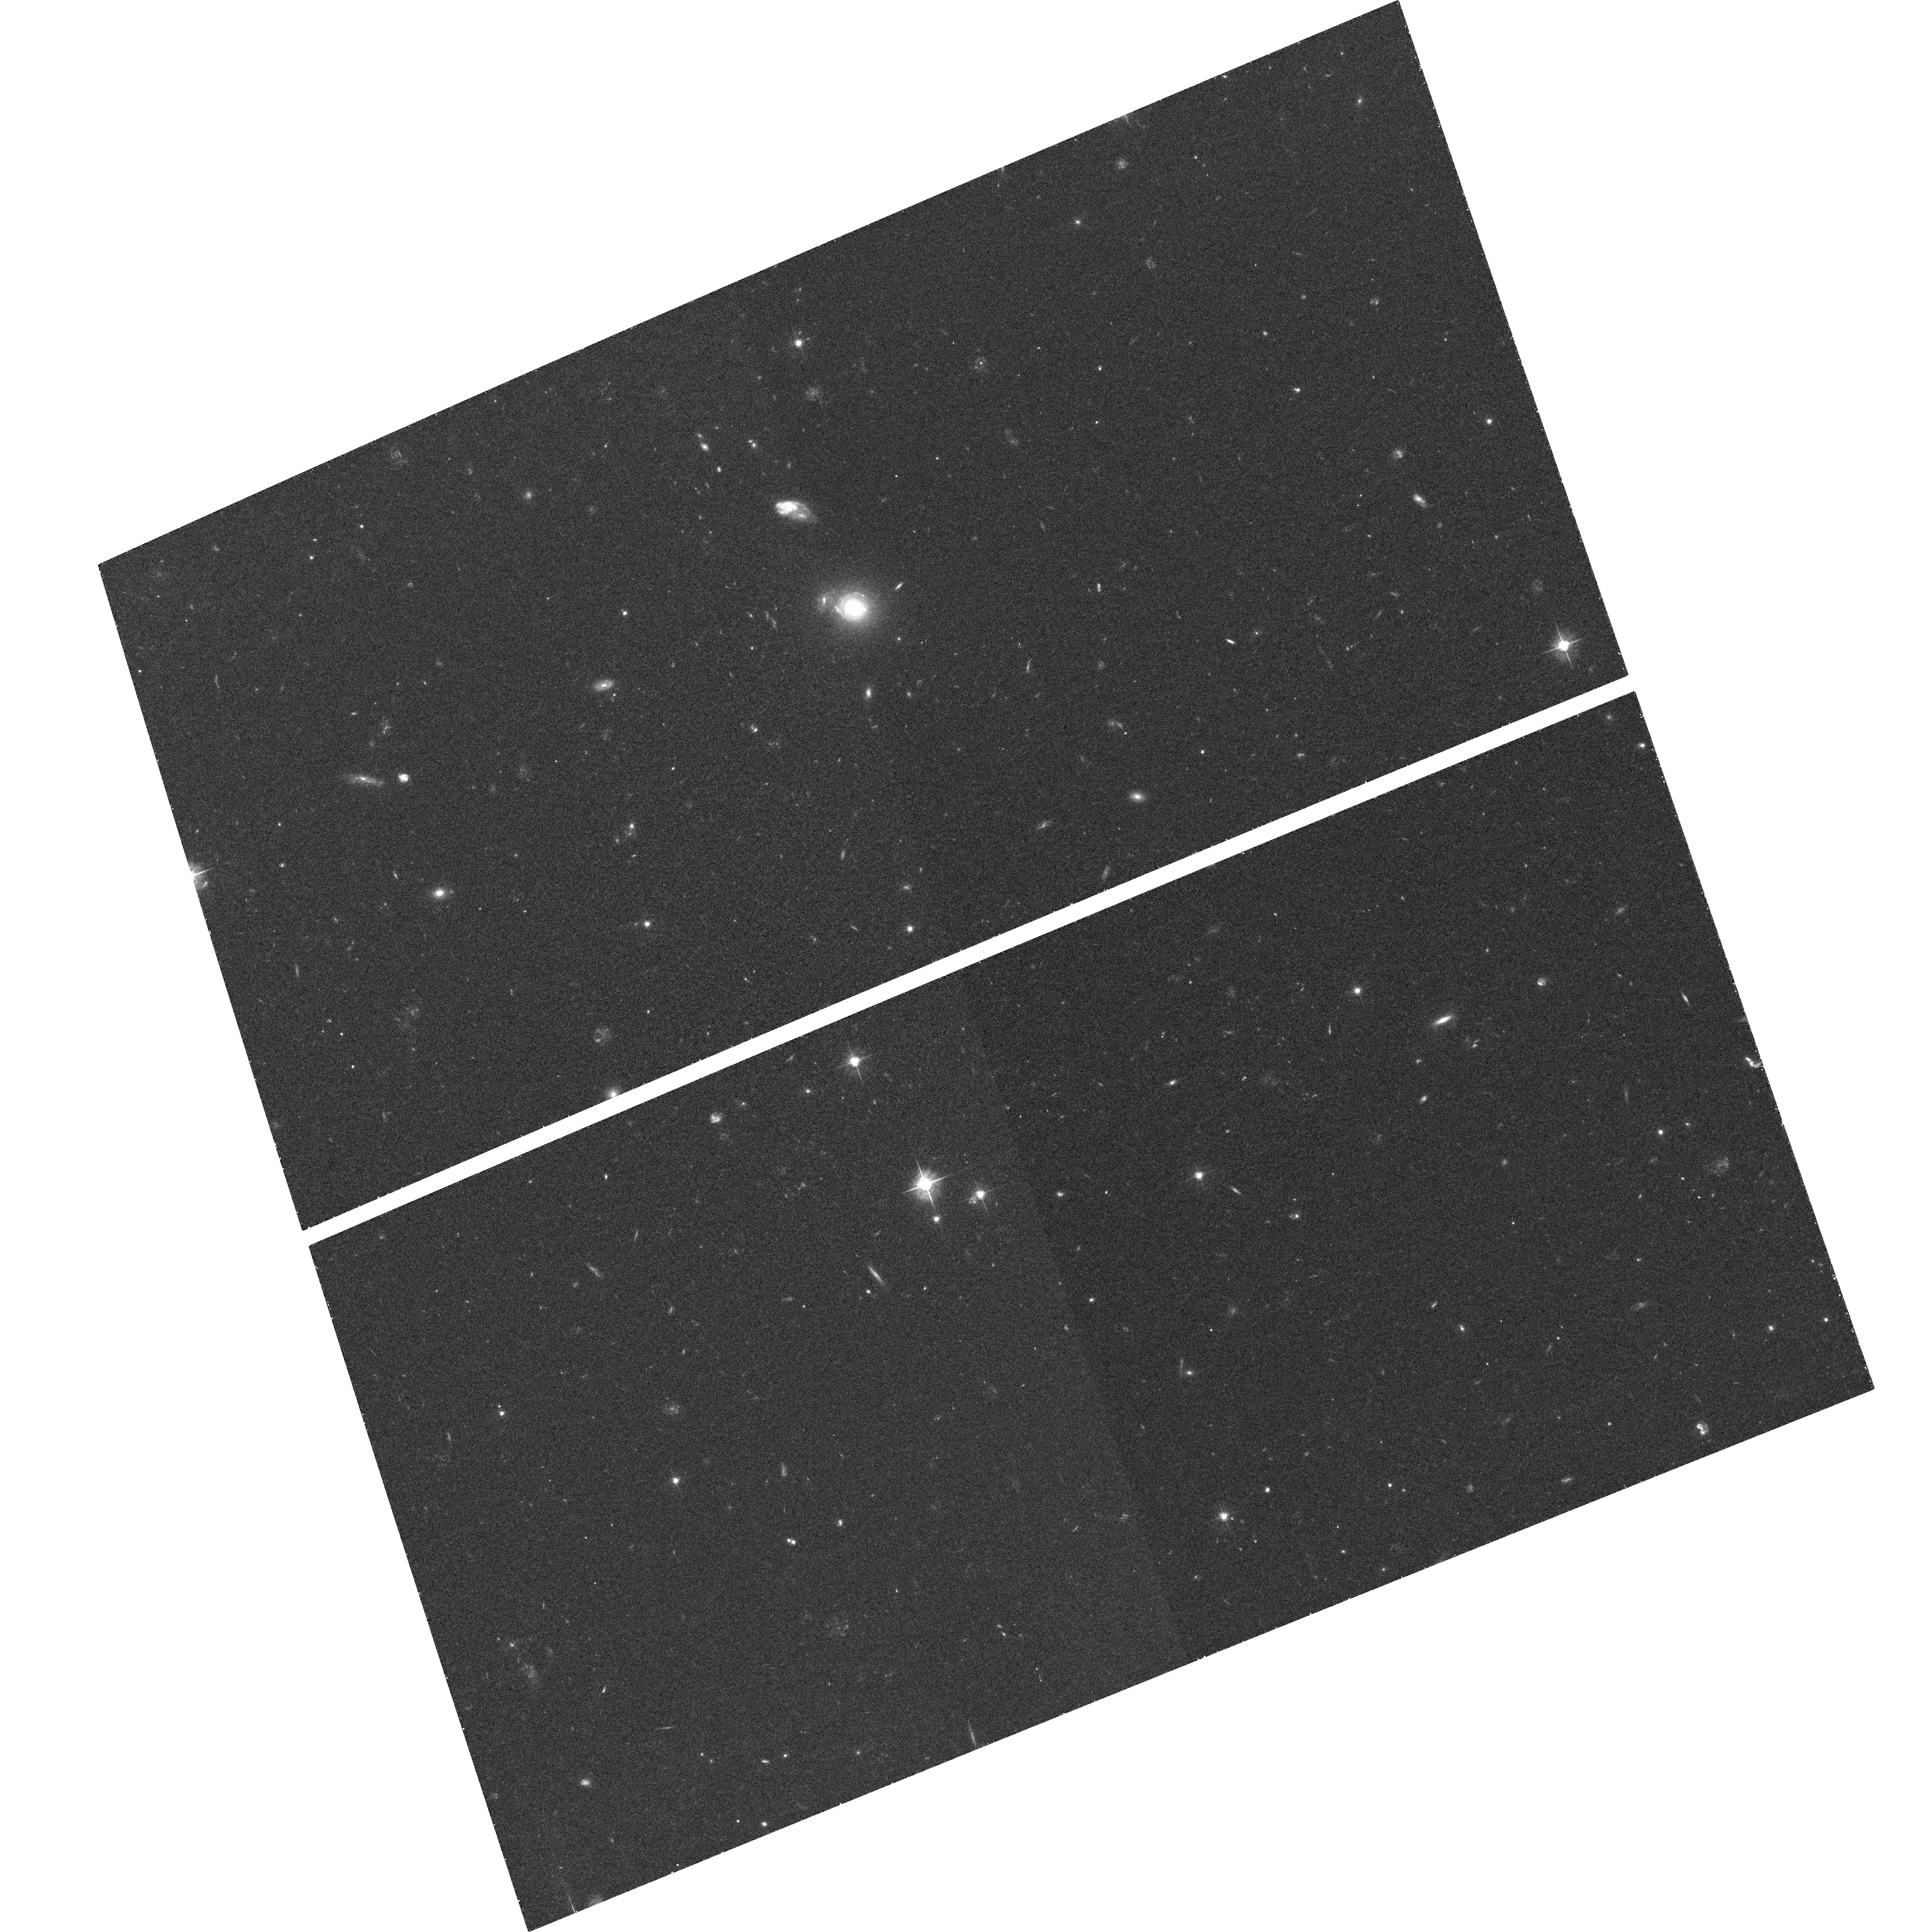
Target: GAL-0626-52057-518
Instrument: ACS/WFC
Filter: F555W
Exposure: 39 min
Observation ID: hst_10494_06_acs_wfc_f555w_j9c706

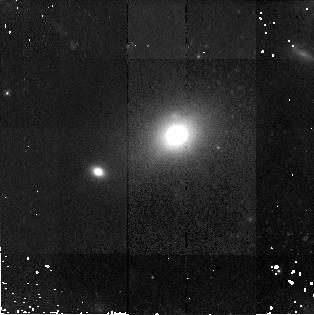
Target: GAL-0722-52224-442
Instrument: NICMOS/NIC2
Filter: F160W
Exposure: 43 min
Observation ID: n9c7a0010

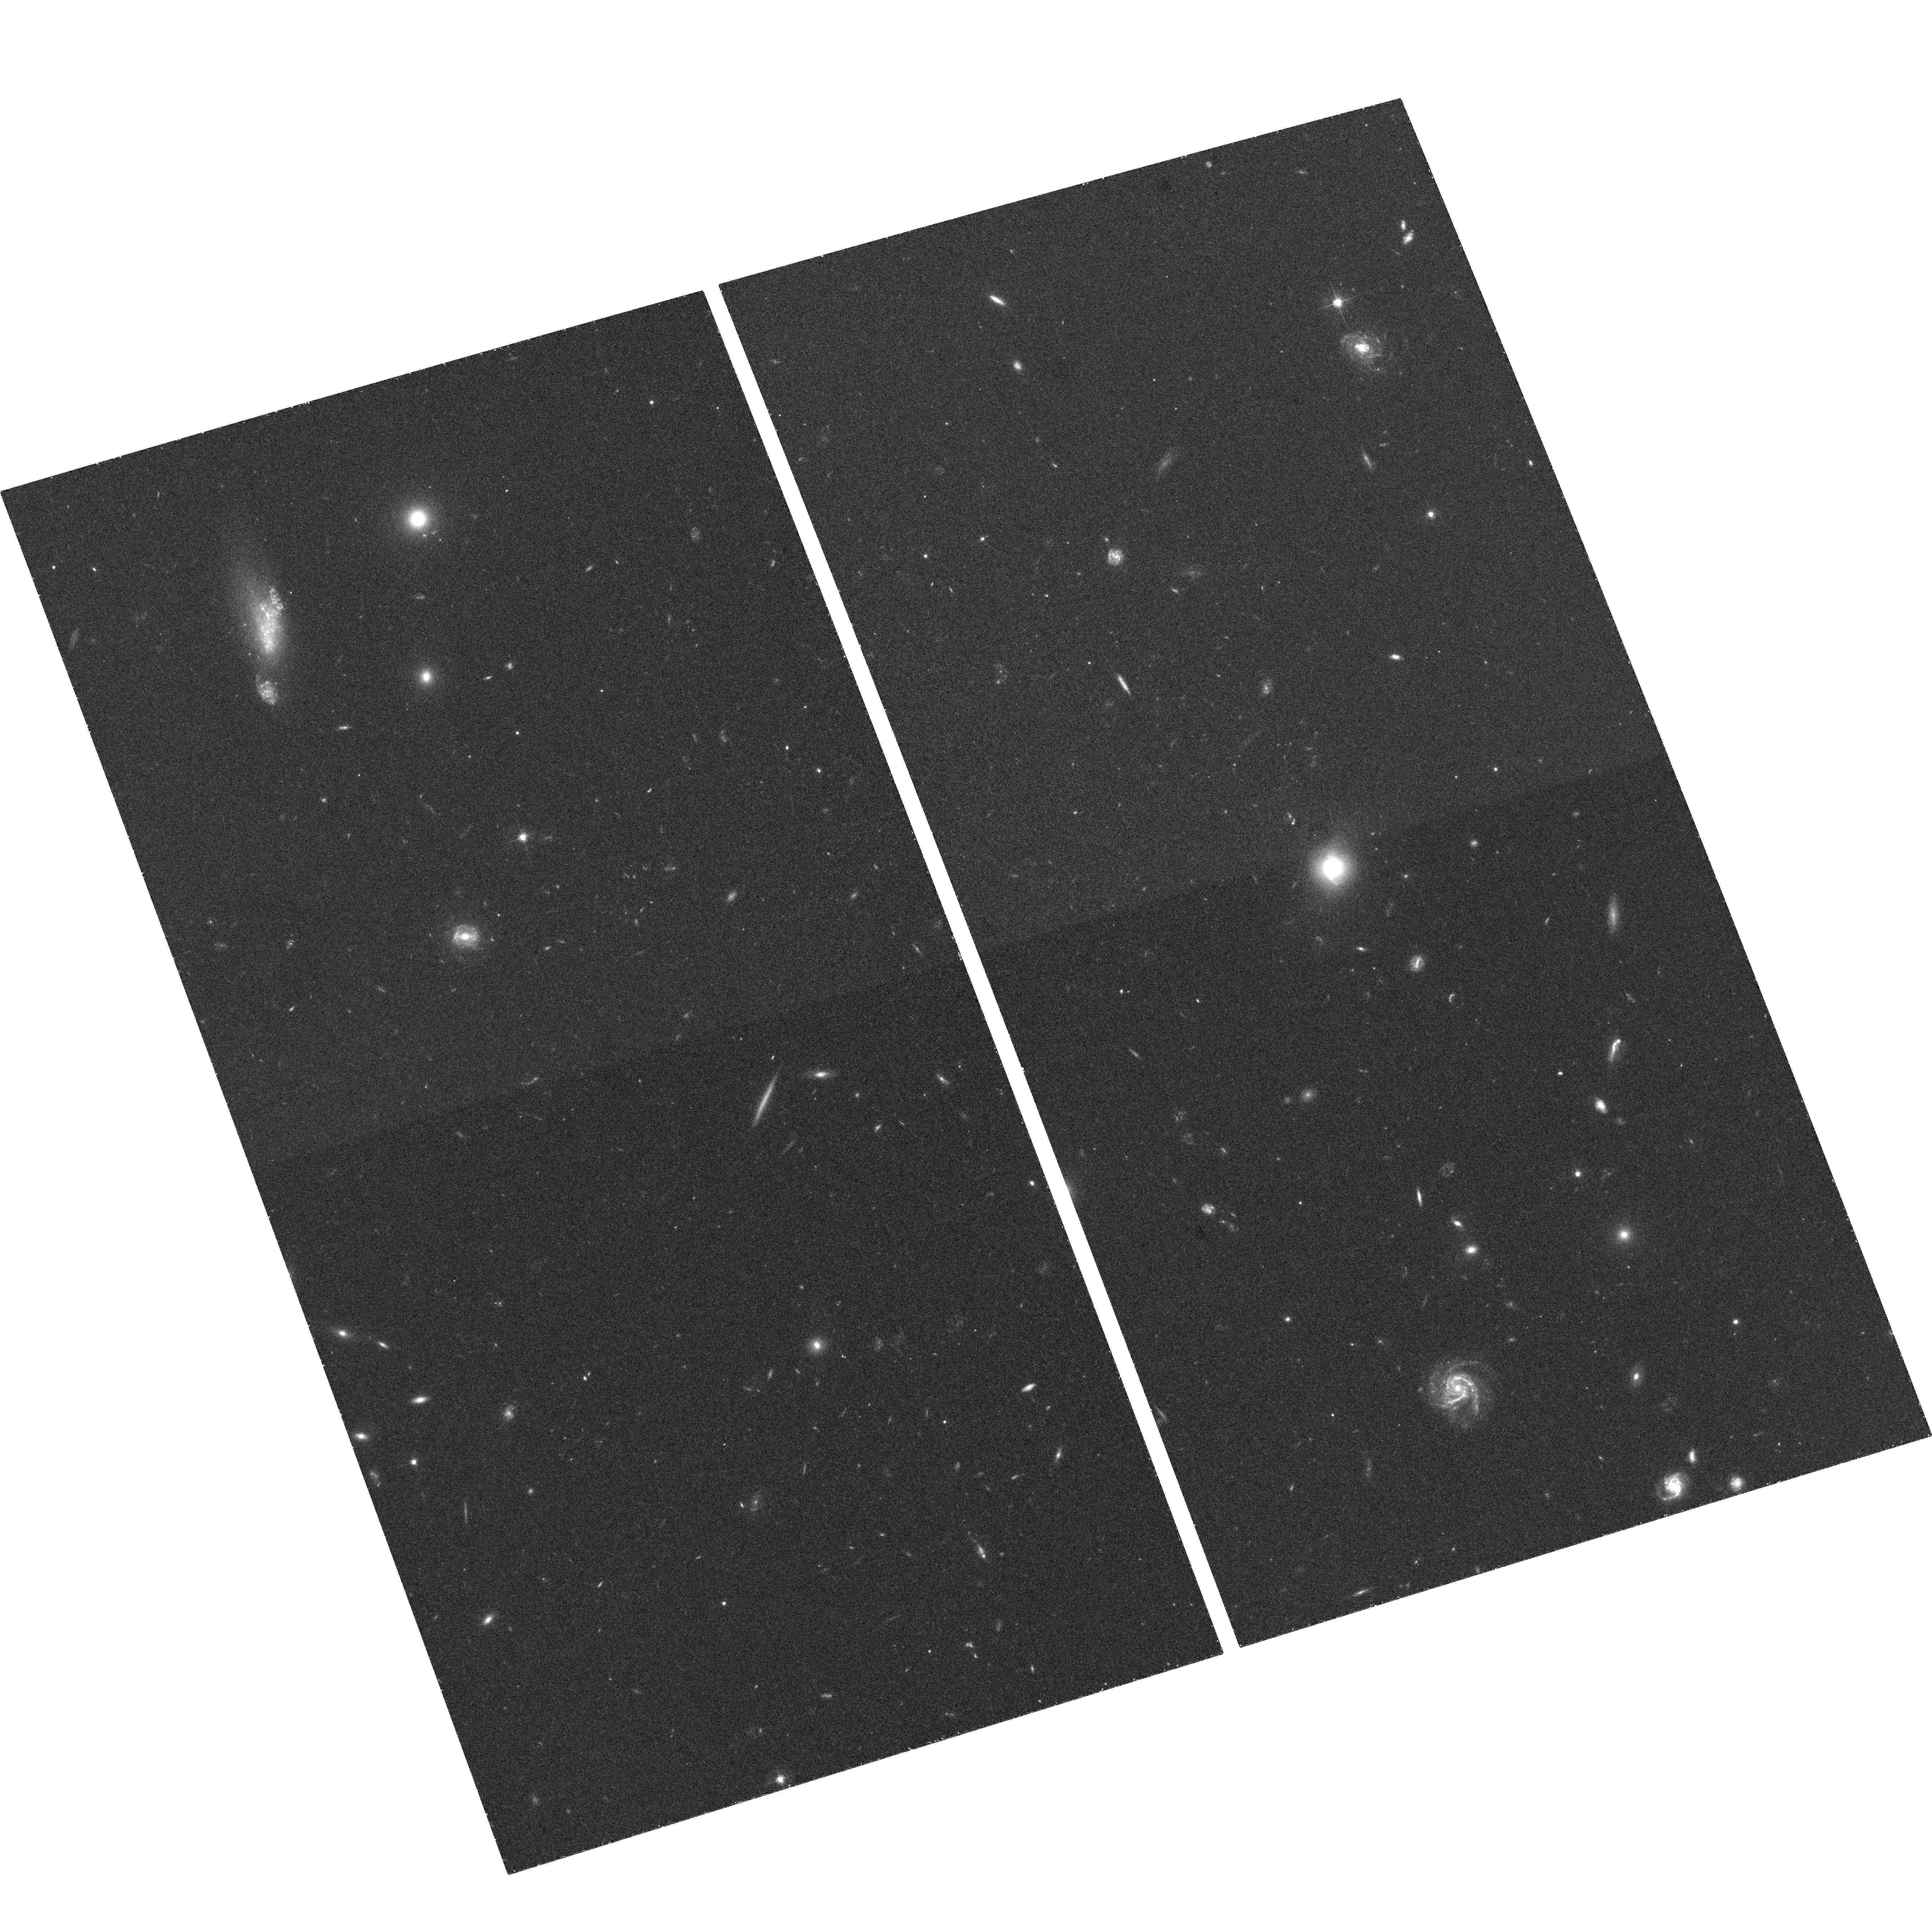
Target: GAL-0847-52426-549
Instrument: ACS/WFC
Filter: F555W
Exposure: 36 min
Observation ID: hst_10494_13_acs_wfc_f555w_j9c713

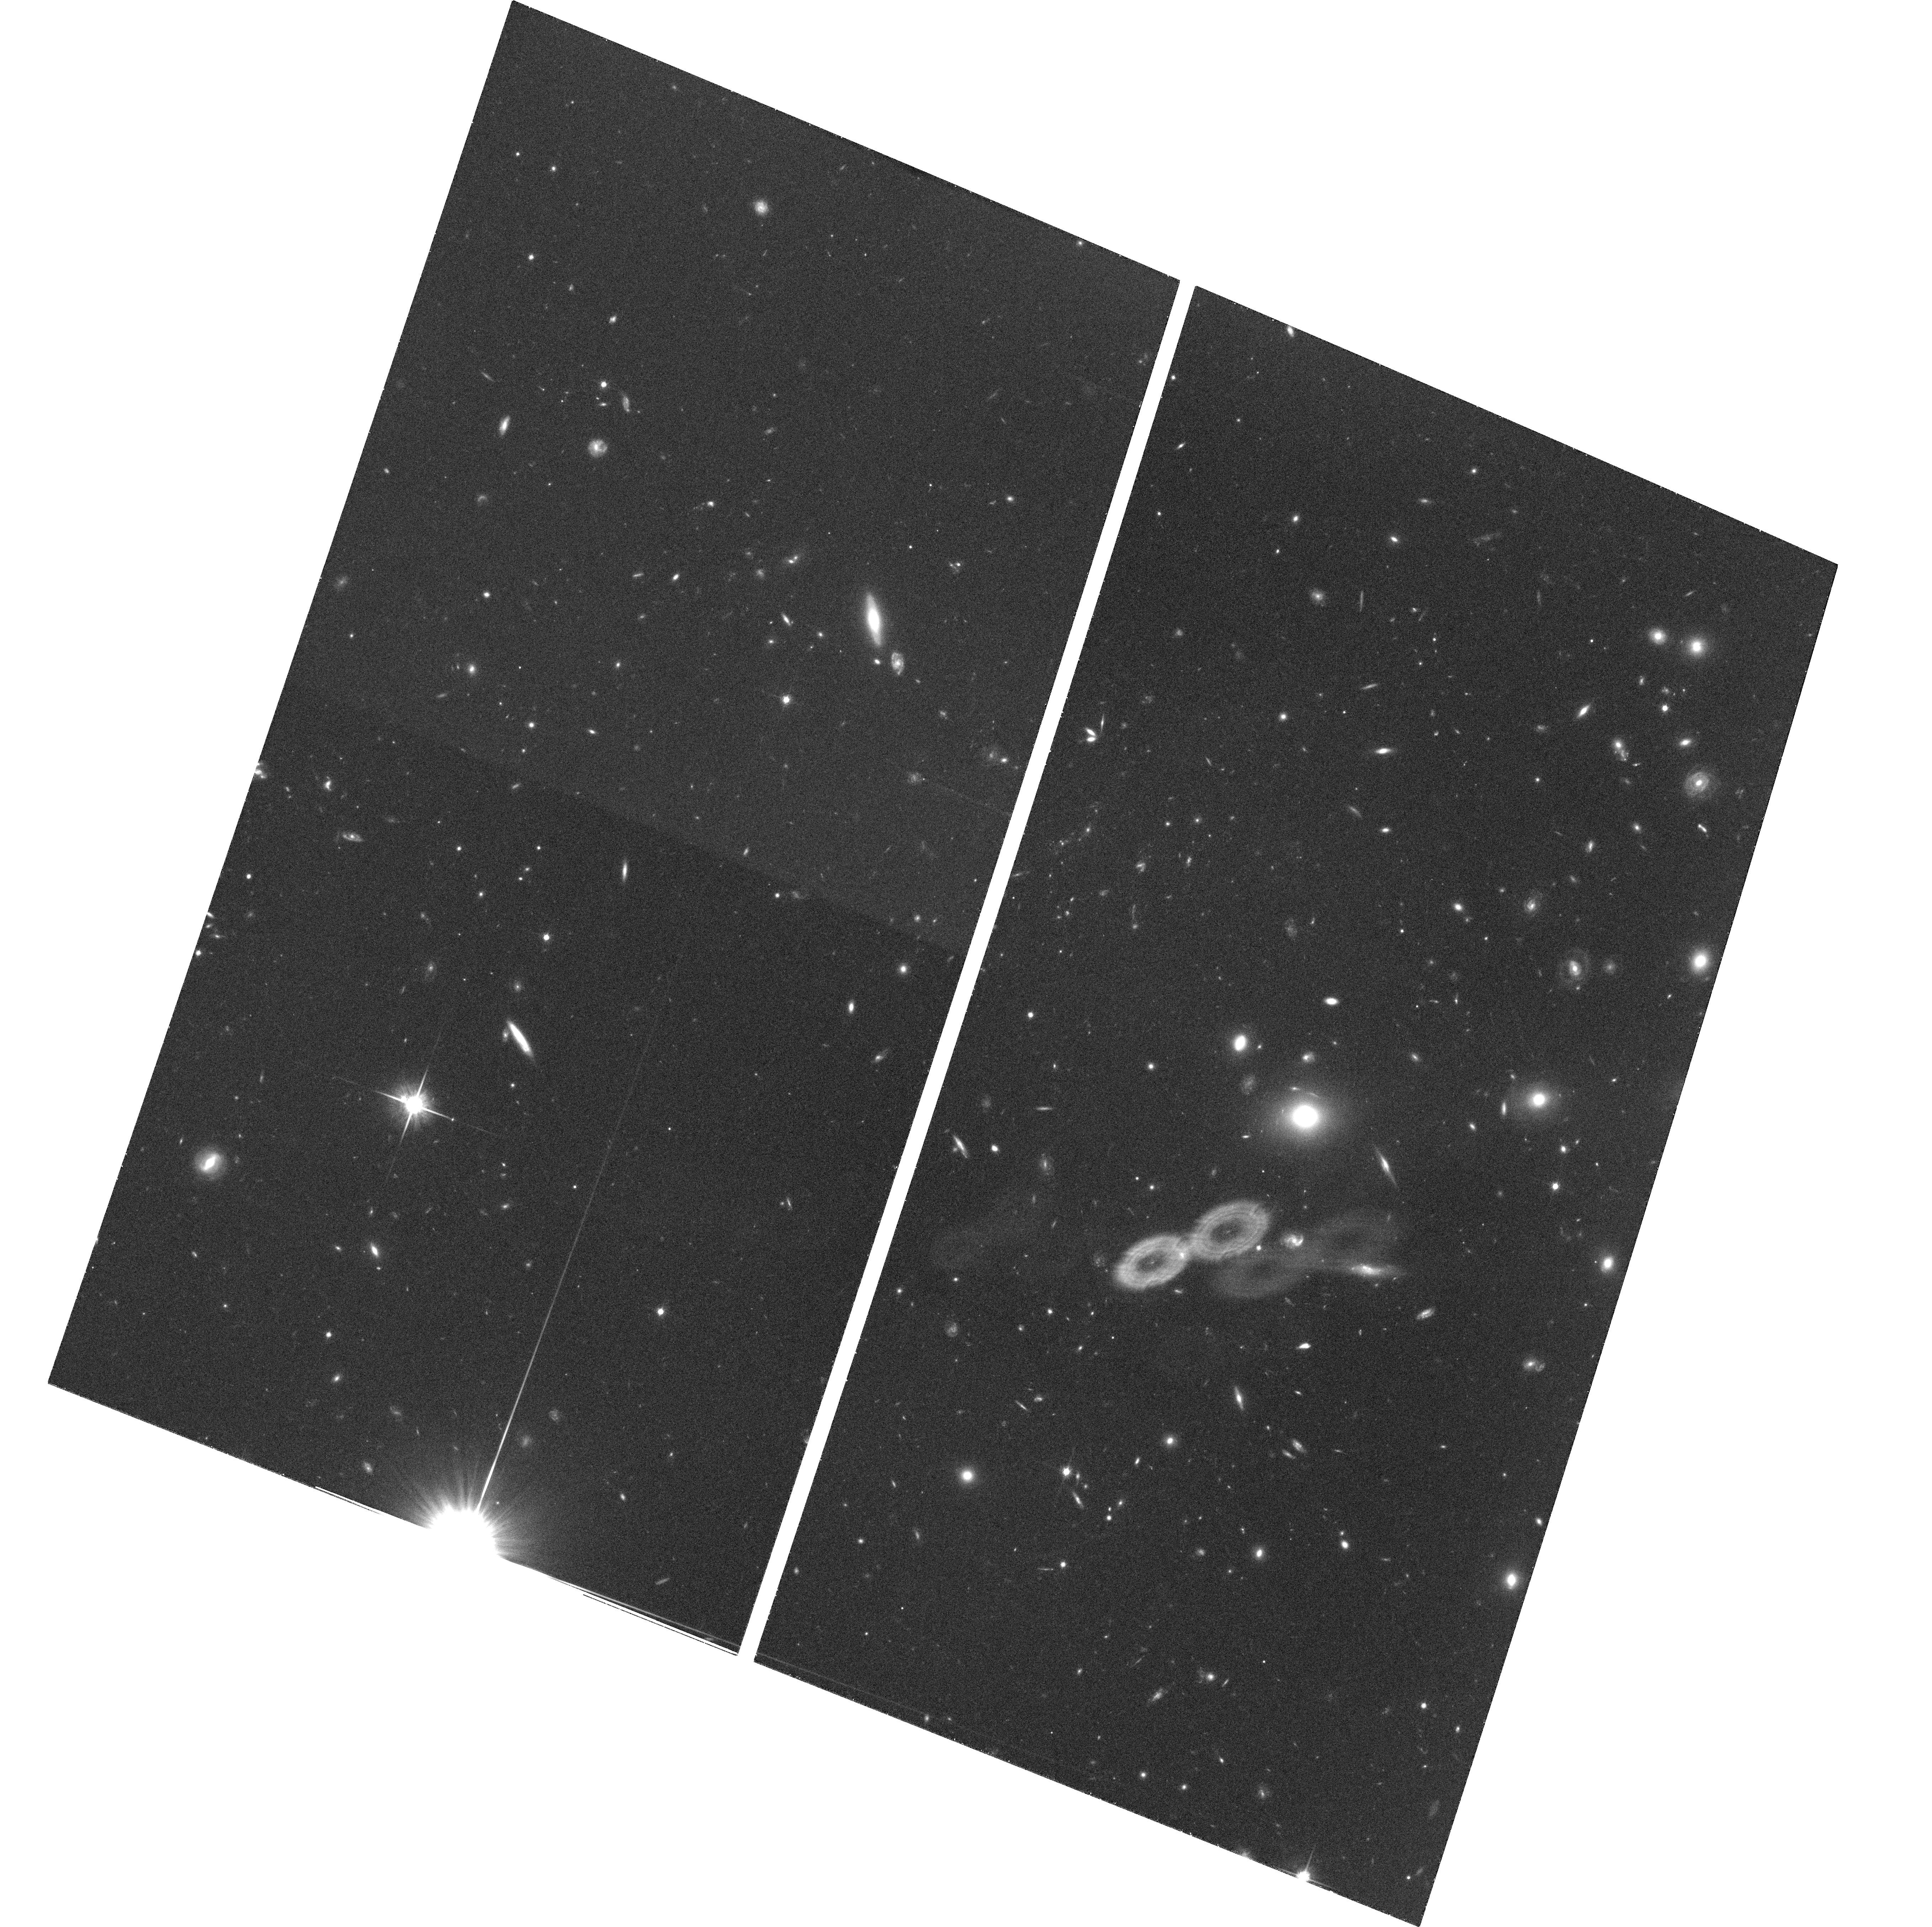
Target: GAL-0677-52606-520
Instrument: ACS/WFC
Filter: F814W
Exposure: 37 min
Observation ID: hst_10494_08_acs_wfc_f814w_j9c708

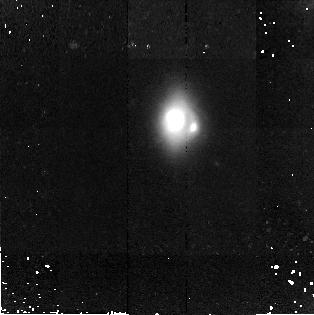
Target: GAL-0572-52289-495
Instrument: NICMOS/NIC2
Filter: F160W
Exposure: 43 min
Observation ID: n9c7a4010

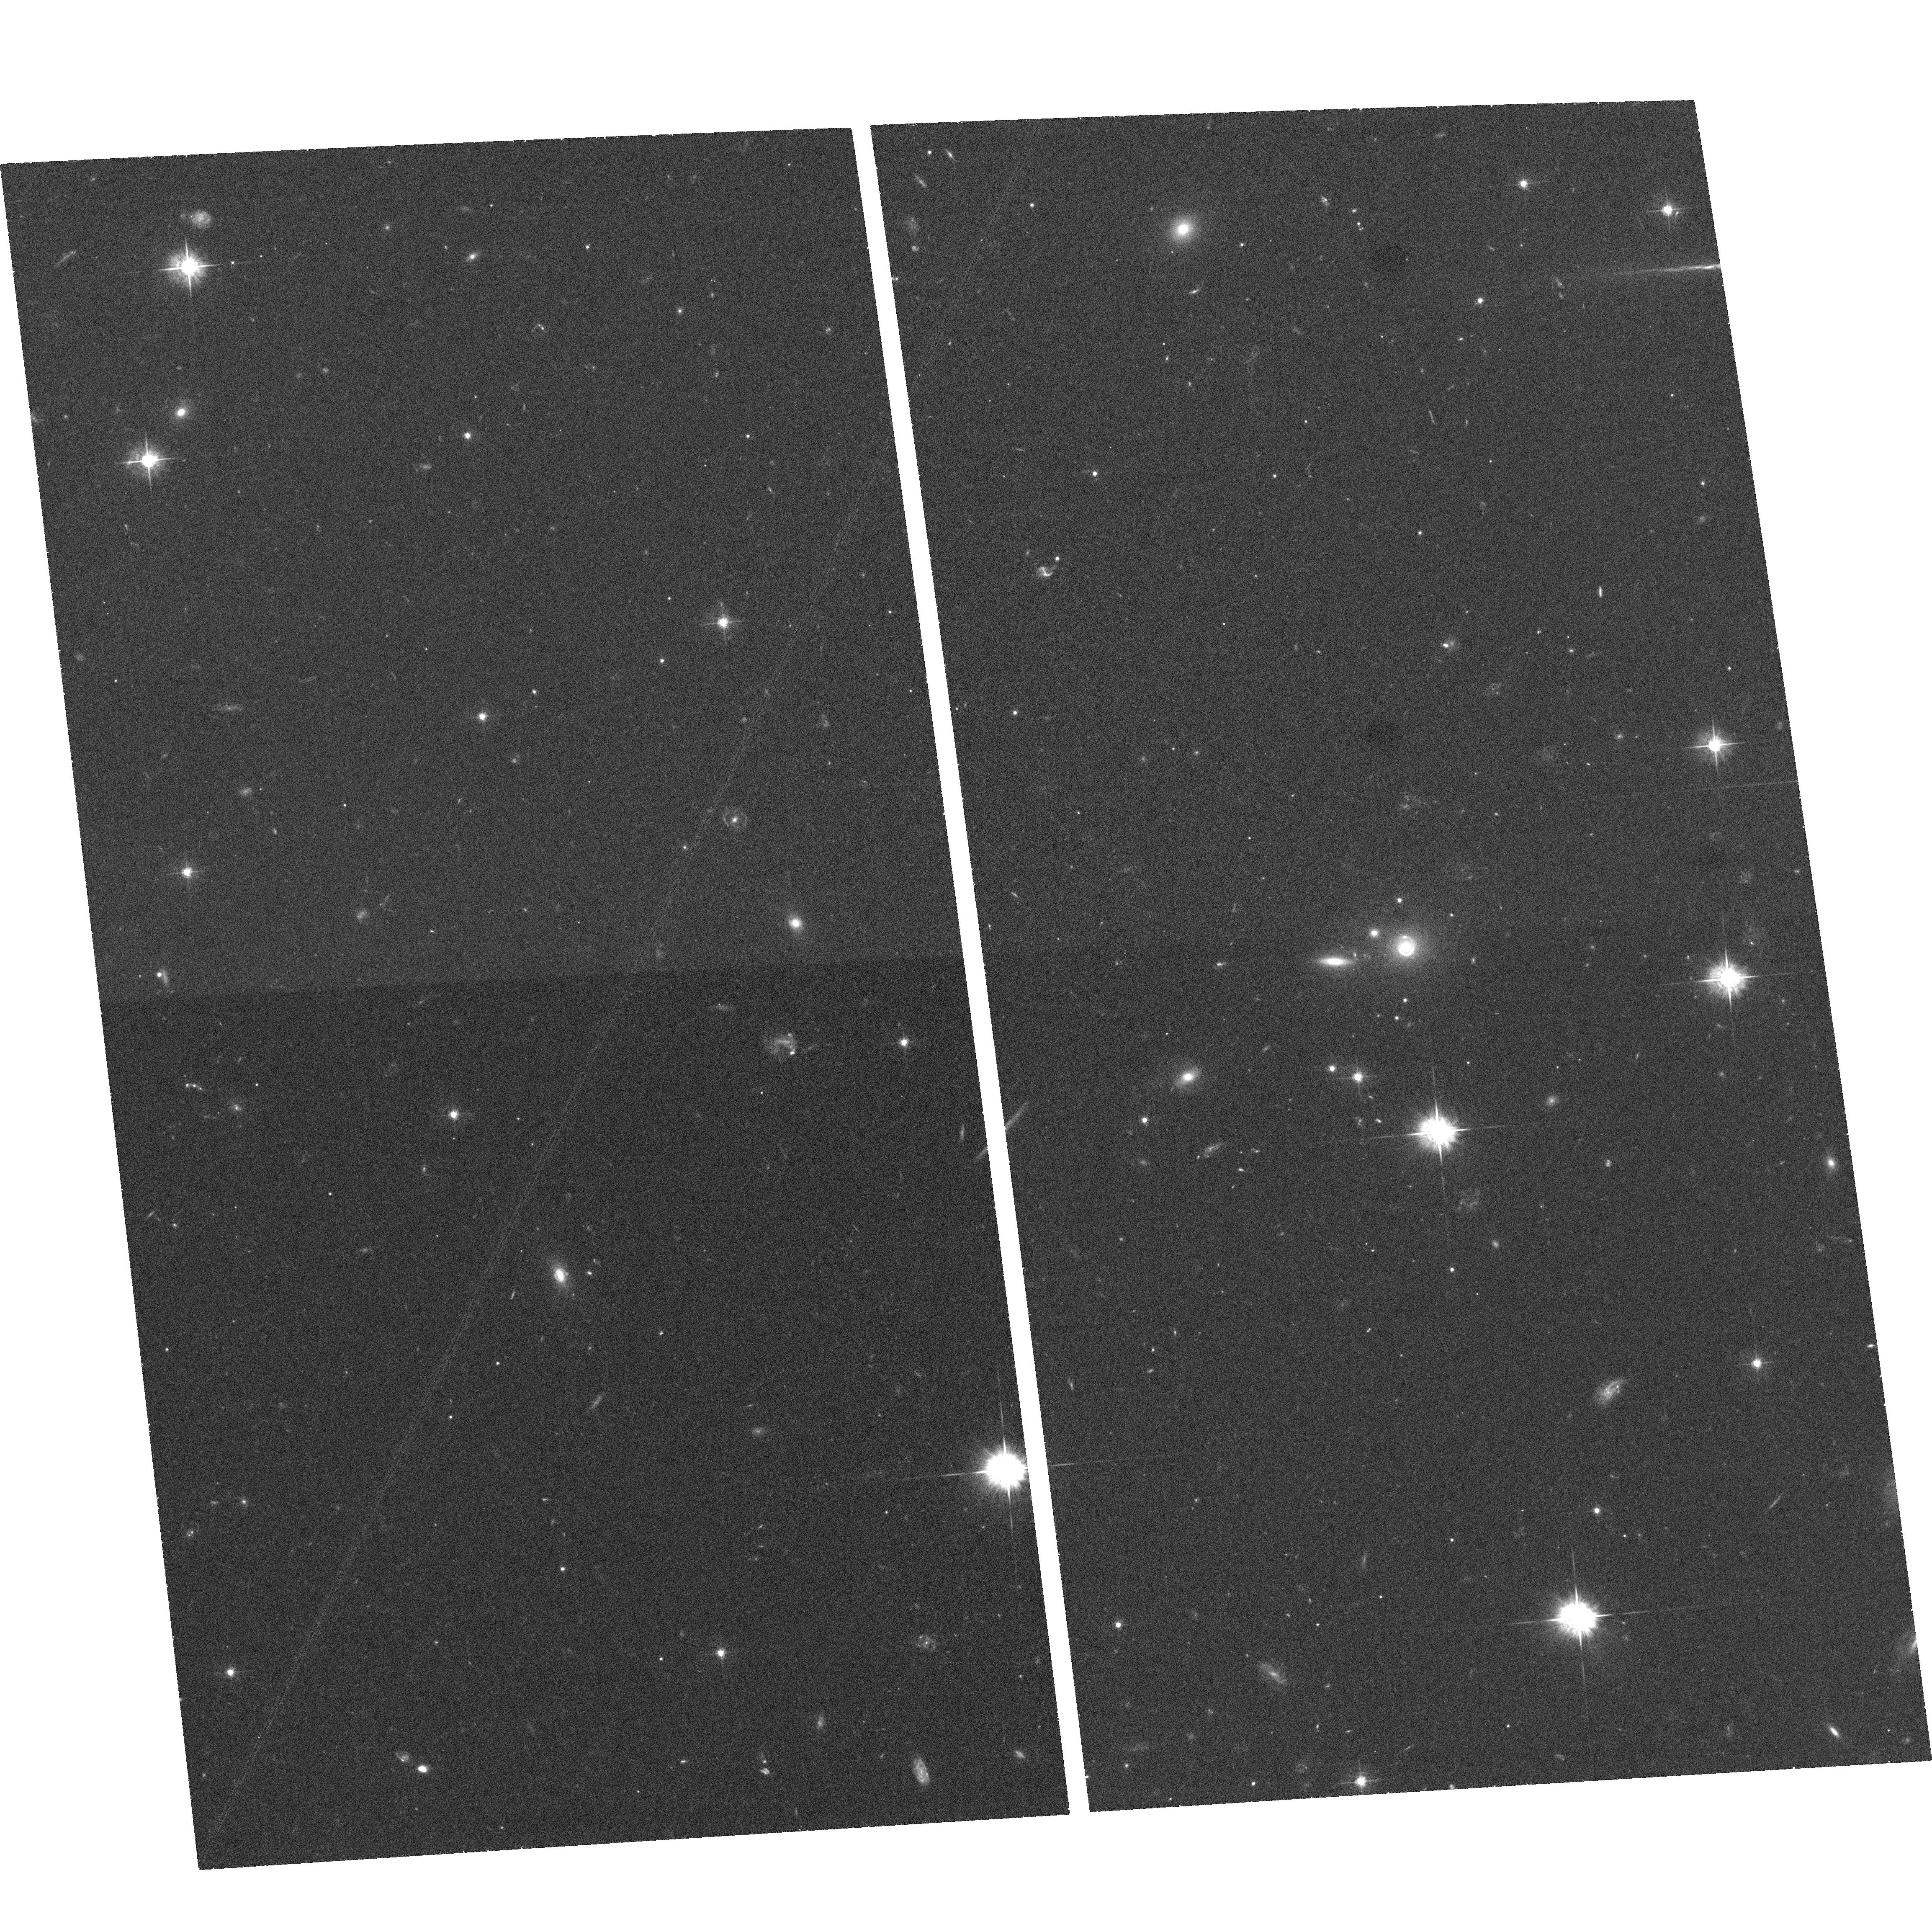
Target: GAL-0541-51959-145
Instrument: ACS/WFC
Filter: F555W
Exposure: 37 min
Observation ID: hst_10494_03_acs_wfc_f555w_j9c703

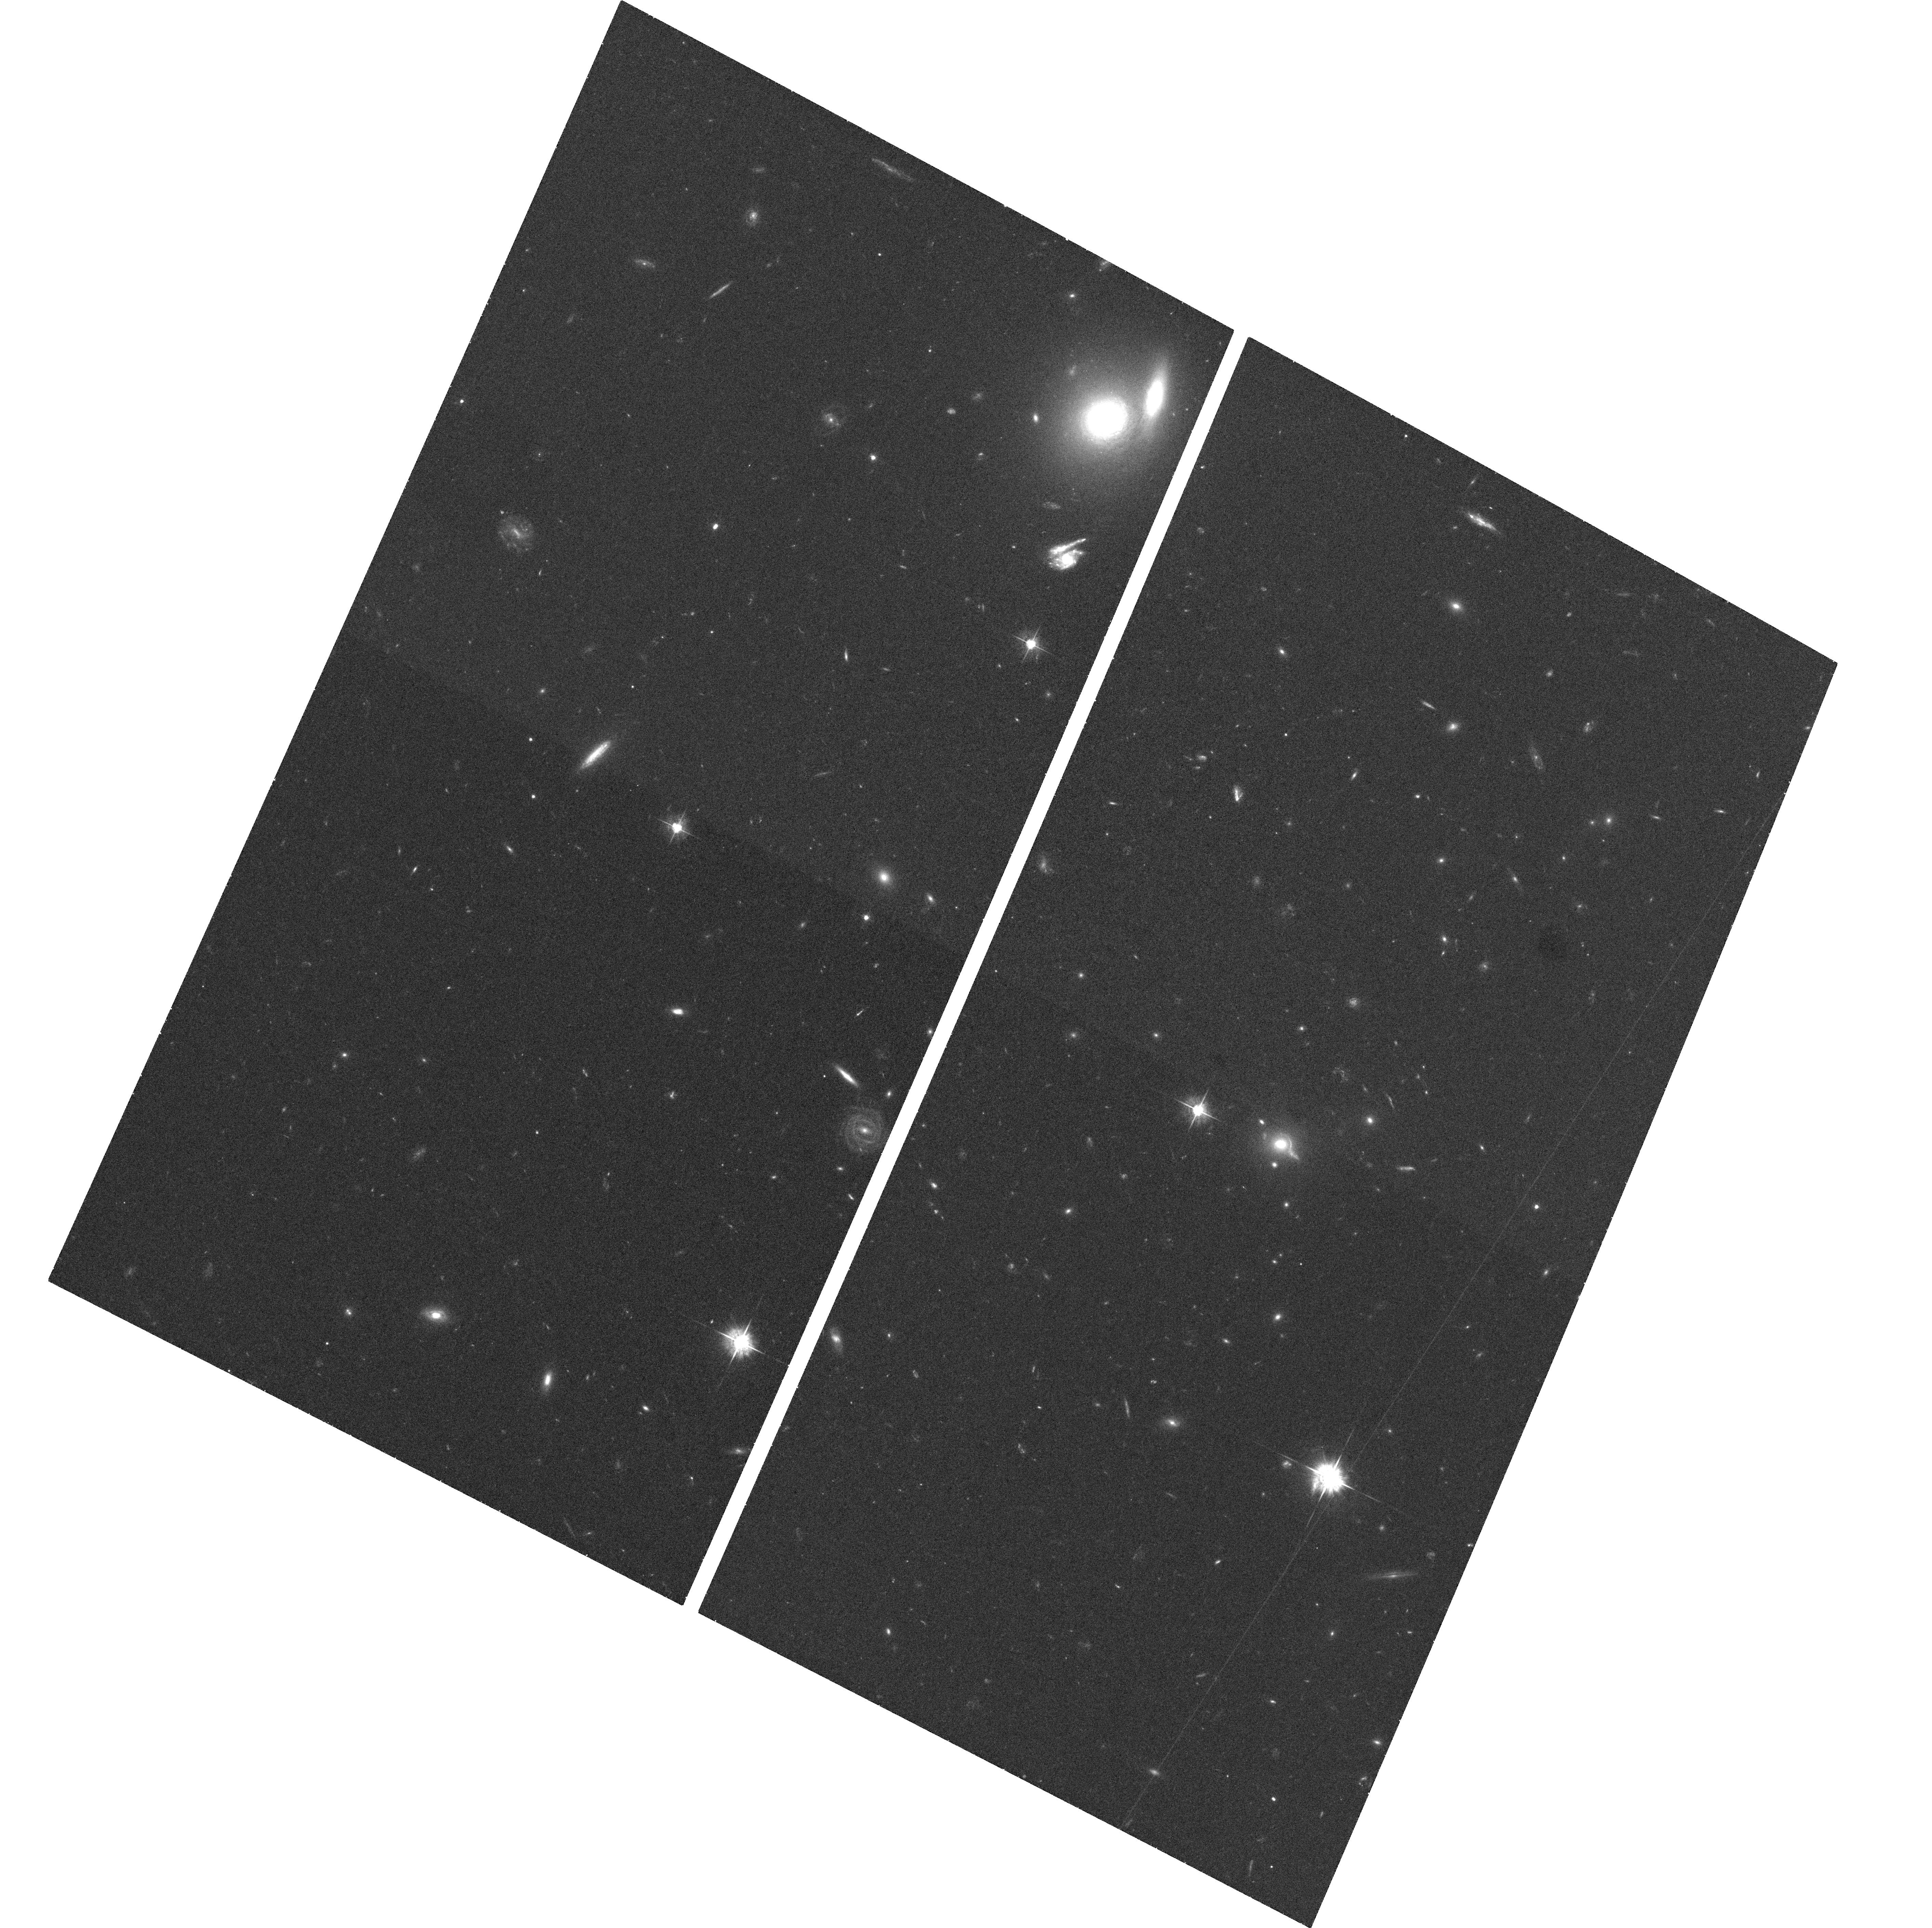
Target: GAL-0668-52162-428
Instrument: ACS/WFC
Filter: F555W
Exposure: 36 min
Observation ID: hst_10494_09_acs_wfc_f555w_j9c709

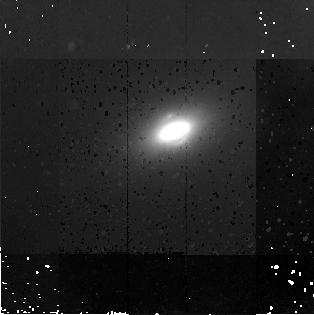
Target: GAL-0788-52338-605
Instrument: NICMOS/NIC2
Filter: F160W
Exposure: 47 min
Observation ID: n9c7b2010

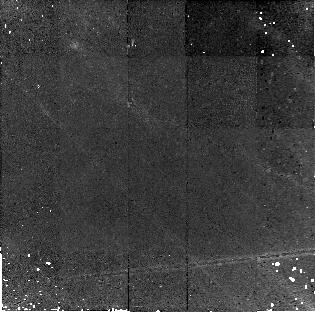
Target: GAL-0902-52409-068
Instrument: NICMOS/NIC2
Filter: F160W
Exposure: 47 min
Observation ID: n9c7b4010

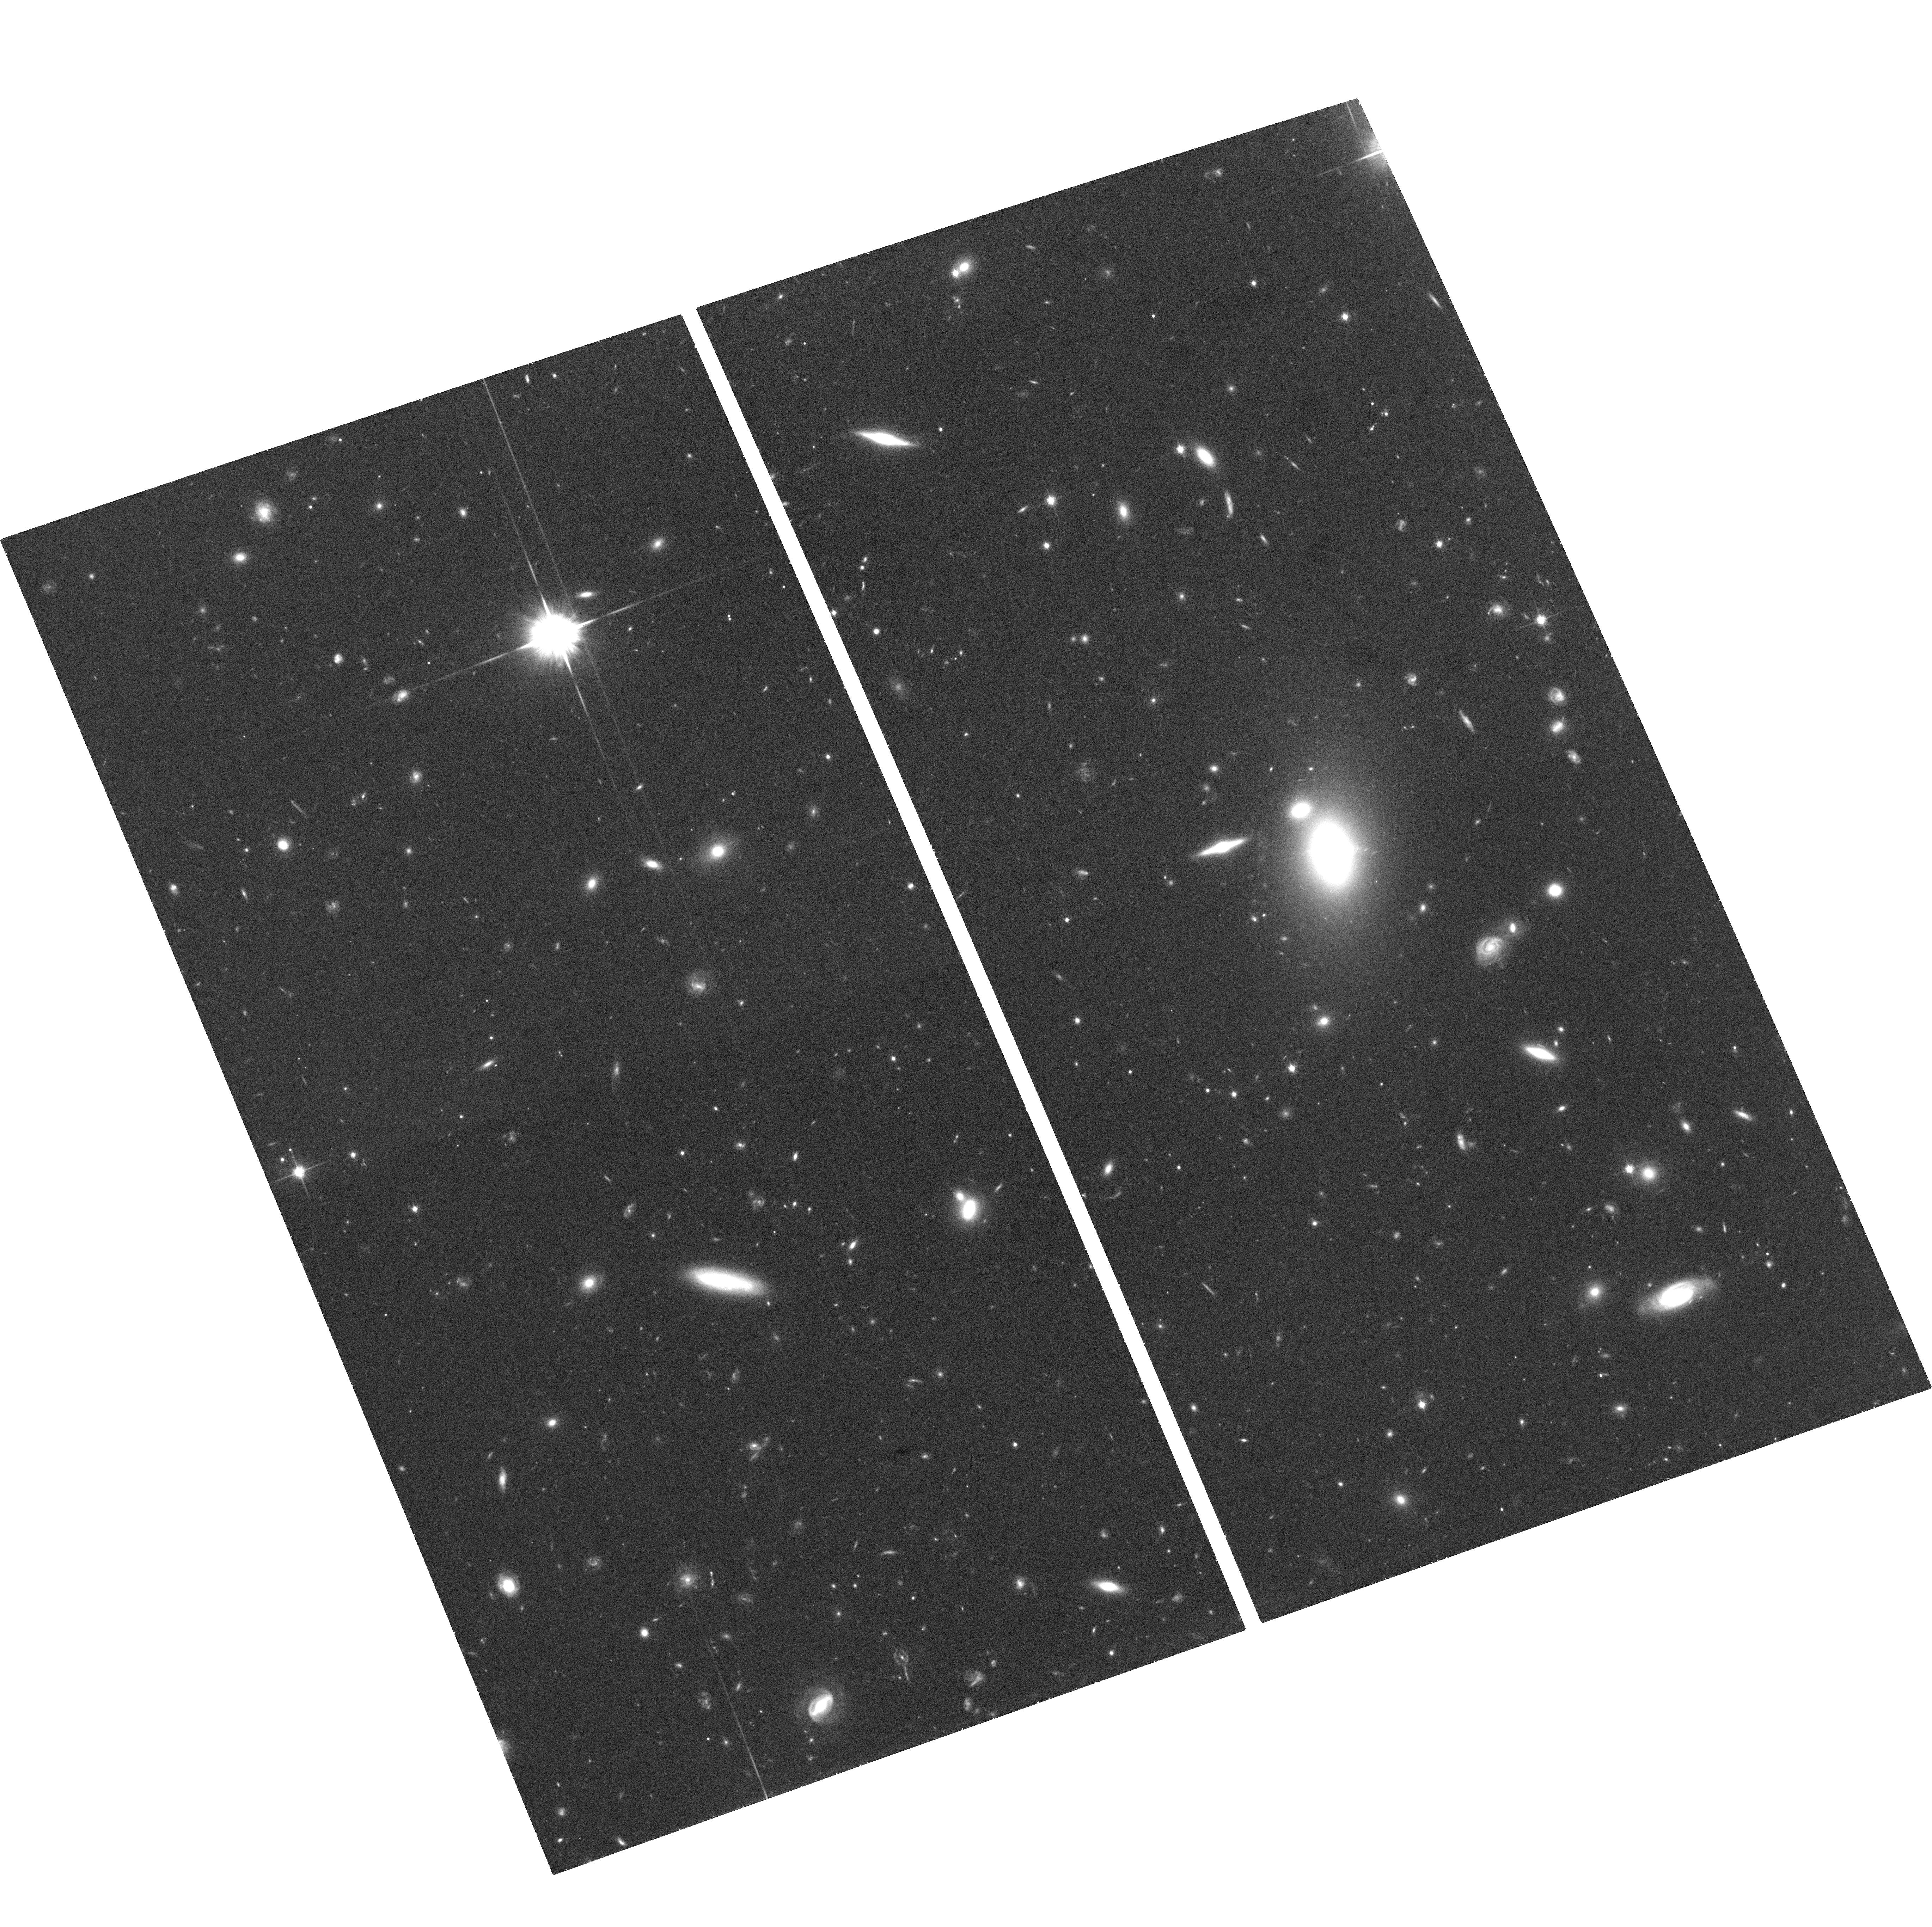
Target: GAL-0472-51955-429
Instrument: ACS/WFC
Filter: F814W
Exposure: 37 min
Observation ID: hst_10494_52_acs_wfc_f814w_j9c752

Imaging the mass structure of distant lens galaxies (PI: Koopmans, Leon)

The surface brightness distribution of extended gravitationally lensed arcs and Einstein rings contains super-resolved information about the lensed object, and, more excitingly, about the smooth and clumpy mass distribution of the lens galaxies. The source and lens information can non-parametrically be separated, resulting in a direct "gravitational-mass image" of the inner mass-distribution of cosmologically-distant galaxies (Koopmans 2005). With this goal in mind, we propose deep HST ACS-F555W/F814W and NICMOS-F160W imaging of 15 gravitational-lens systems with spatially resolved lensed sources, selected from the 17 new lens systems discovered by the Sloan Lens ACS Survey (Bolton et al. 2004). Each system has been selected from the SDSS and confirmed in a time-efficient HST-ACS snapshot program (cycle-13); they show highly-magnified arcs or Einstein rings, lensed by a massive early-type lens galaxy. High-fidelity multi-color HST images are required (not delivered by the 420-sec snapshot images) to isolate these lensed images (properly cleaned, dithered and extinction-corrected) from the lens galaxy surface brightness distribution, and apply our "gravitational-mass imaging" technique. The sample of galaxy mass distributions - determined through this method from the arcs and Einstein ring HST images - will be studied to: (i) measure the smooth mass distribution of the lens galaxies (Dark and luminous mass are separated using the HST images and the stellar M/L values derived from a joint stellar-dynamical analysis of each system); (ii) quantify statistically and individually the incidence of mass-substructure (with or without obvious luminous counter-parts such as dwarf galaxies). Since dark-matter substructure should be considerably more prevalent at higher redshift, both results provide a direct test of this prediction of the CDM hierarchical structure-formation model.